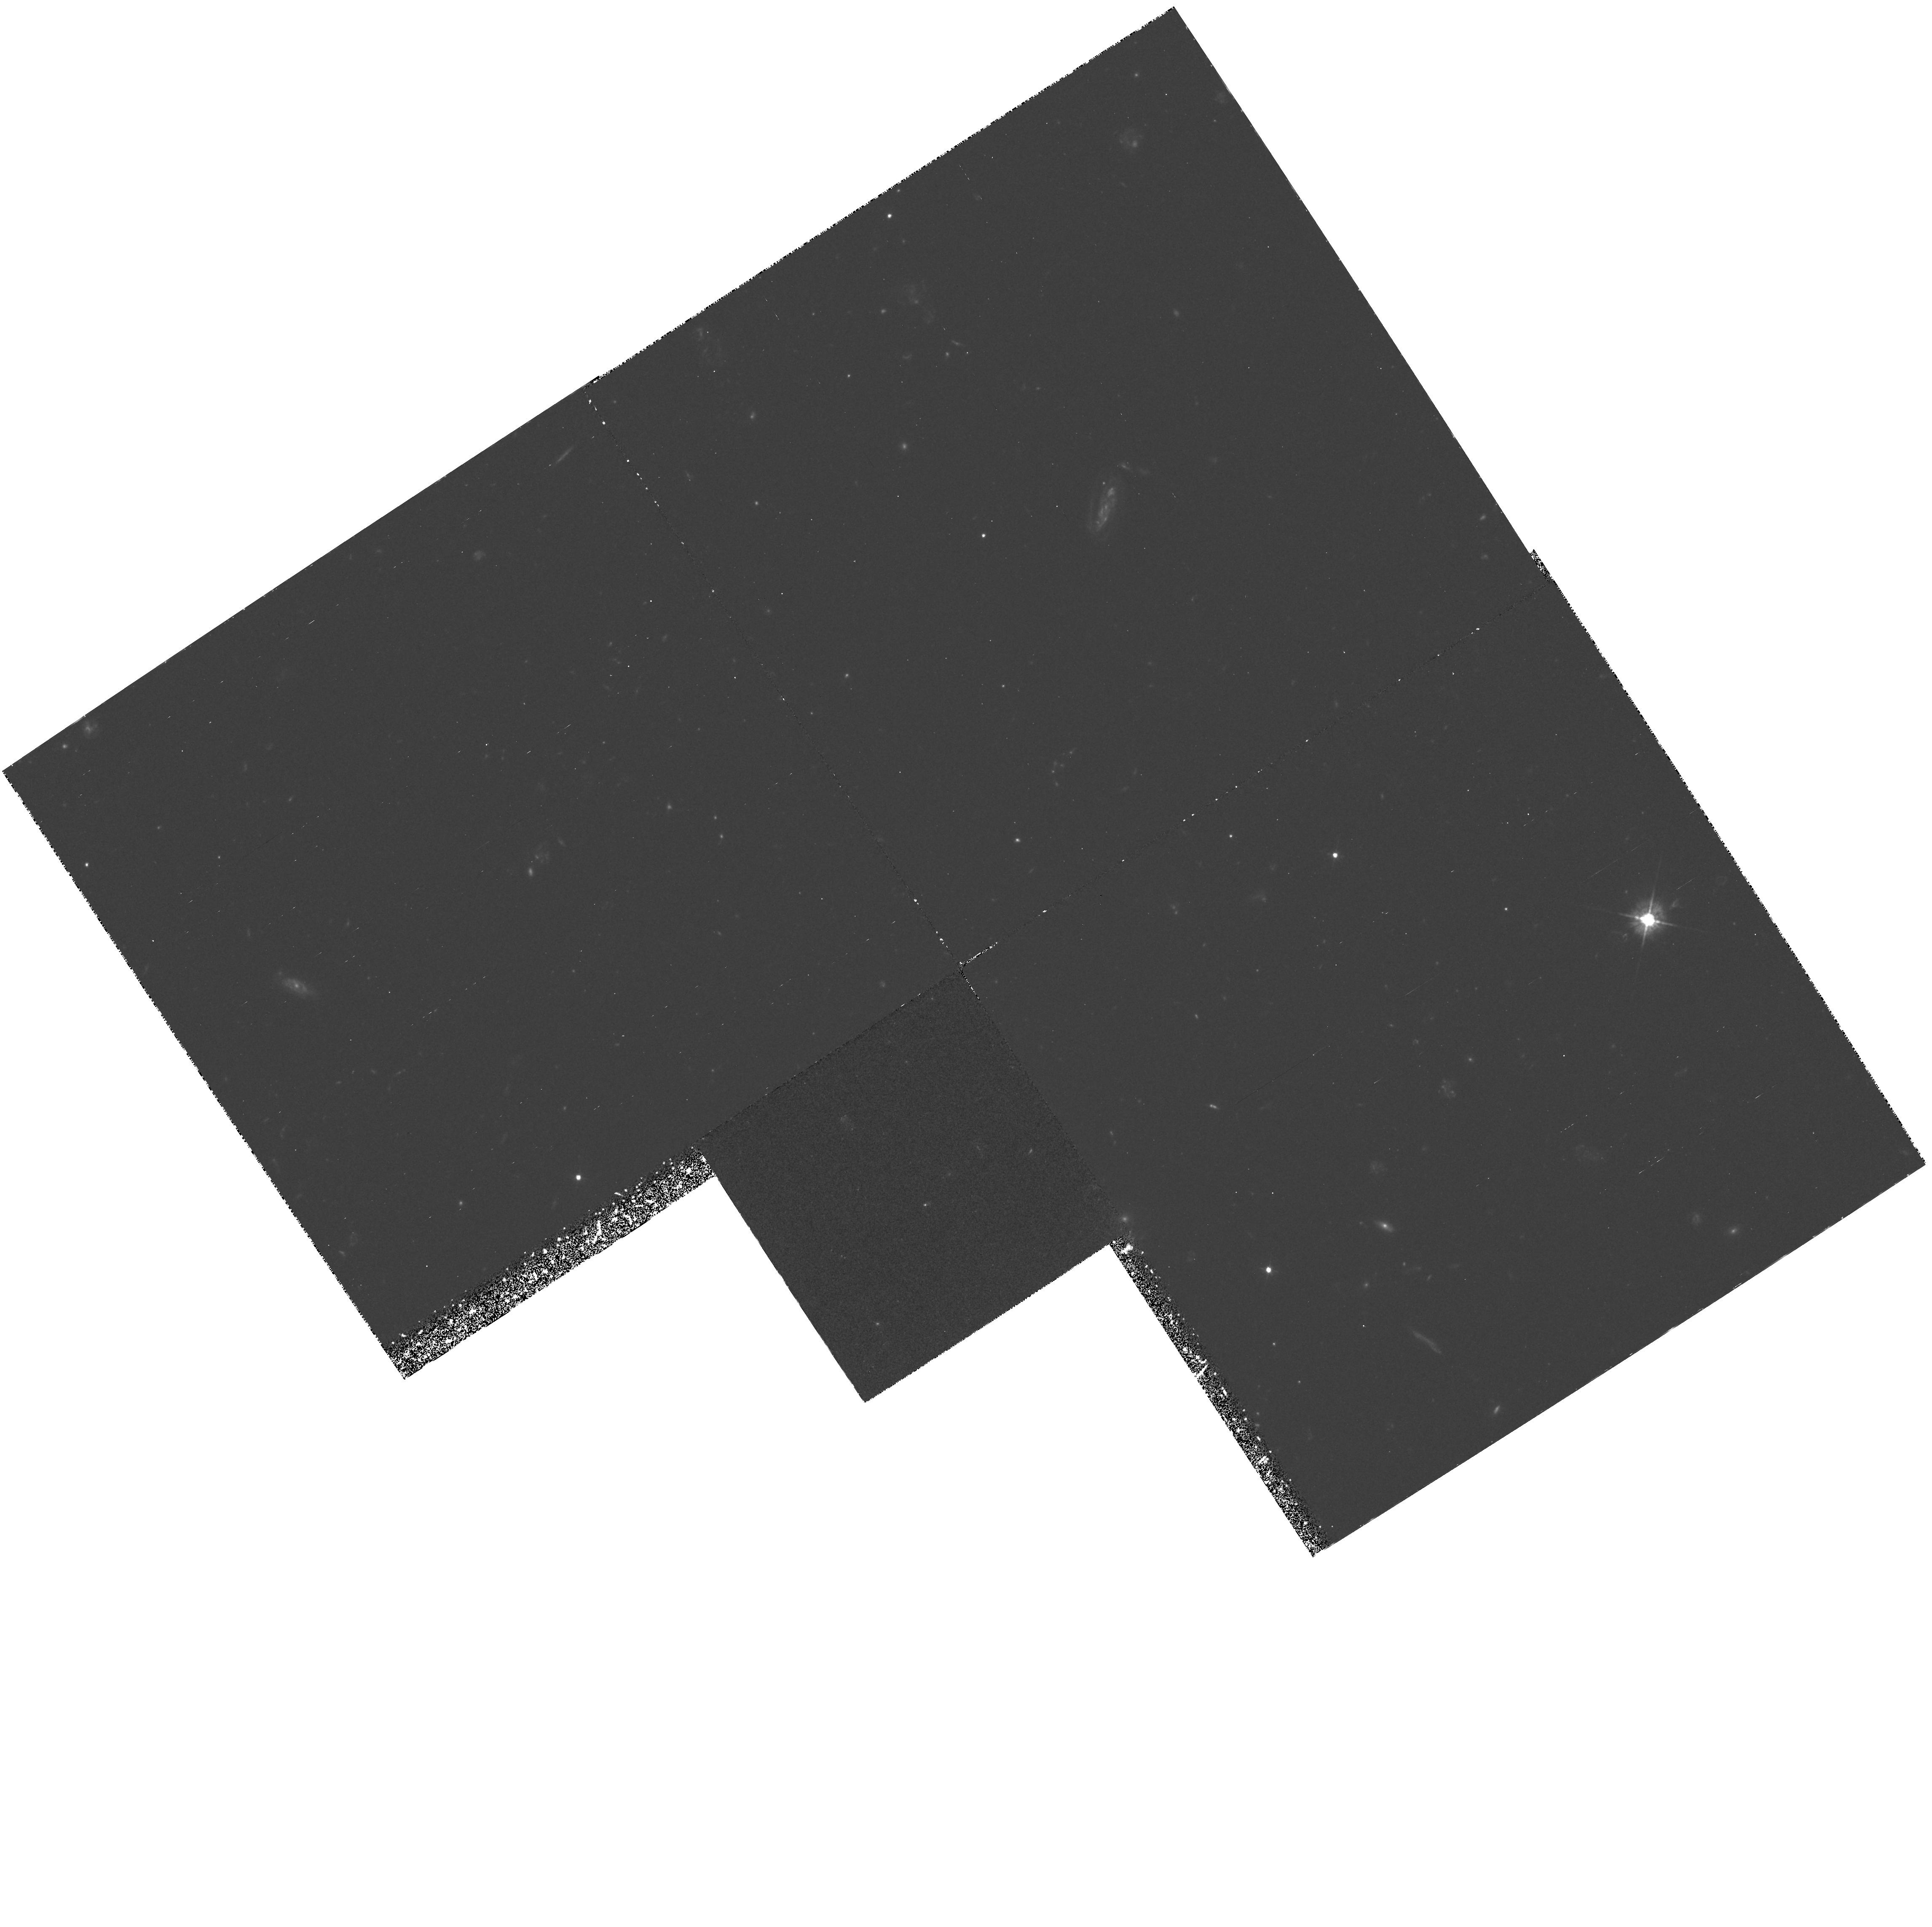
Target: 53W002. Instrument: WFPC2/PC. Filter: F450W. Exposure: 4 h. Observation ID: hst_5985_04_wfpc2_pc_f450w_u2oj04

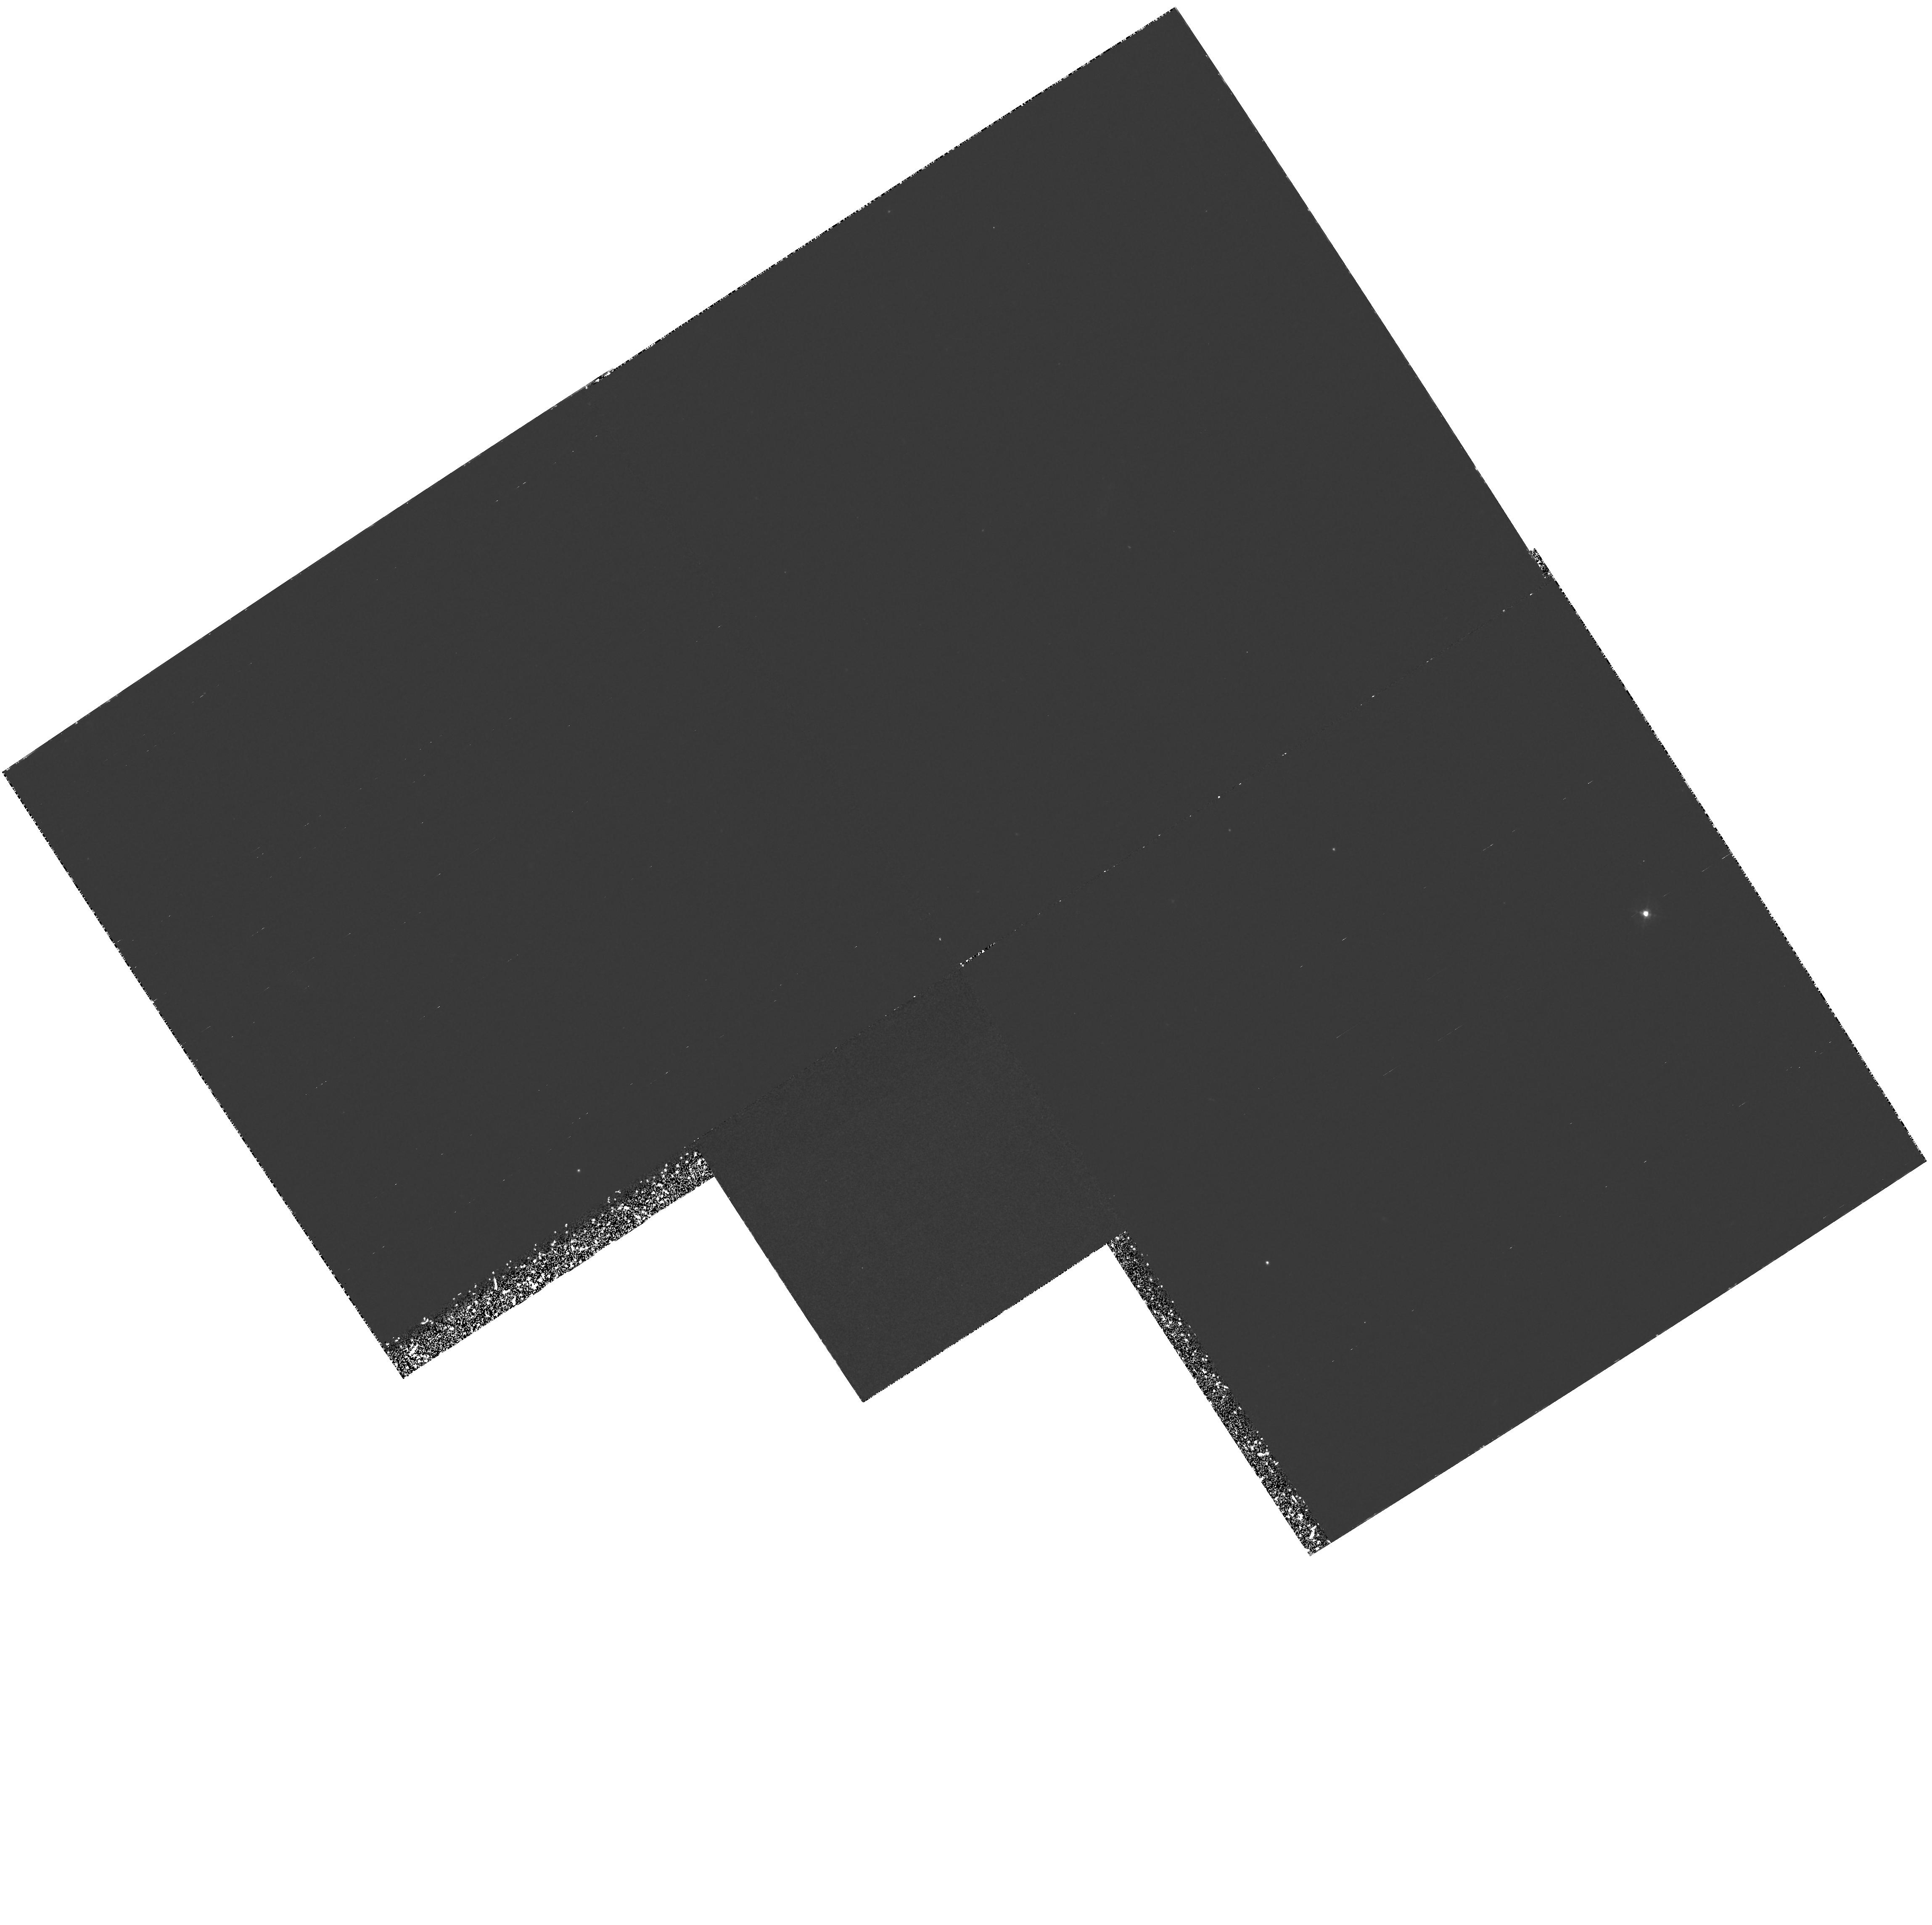
Target: 53W002. Instrument: WFPC2/PC. Filter: F410M. Exposure: 6 h. Observation ID: hst_5985_05_wfpc2_pc_f410m_u2oj05

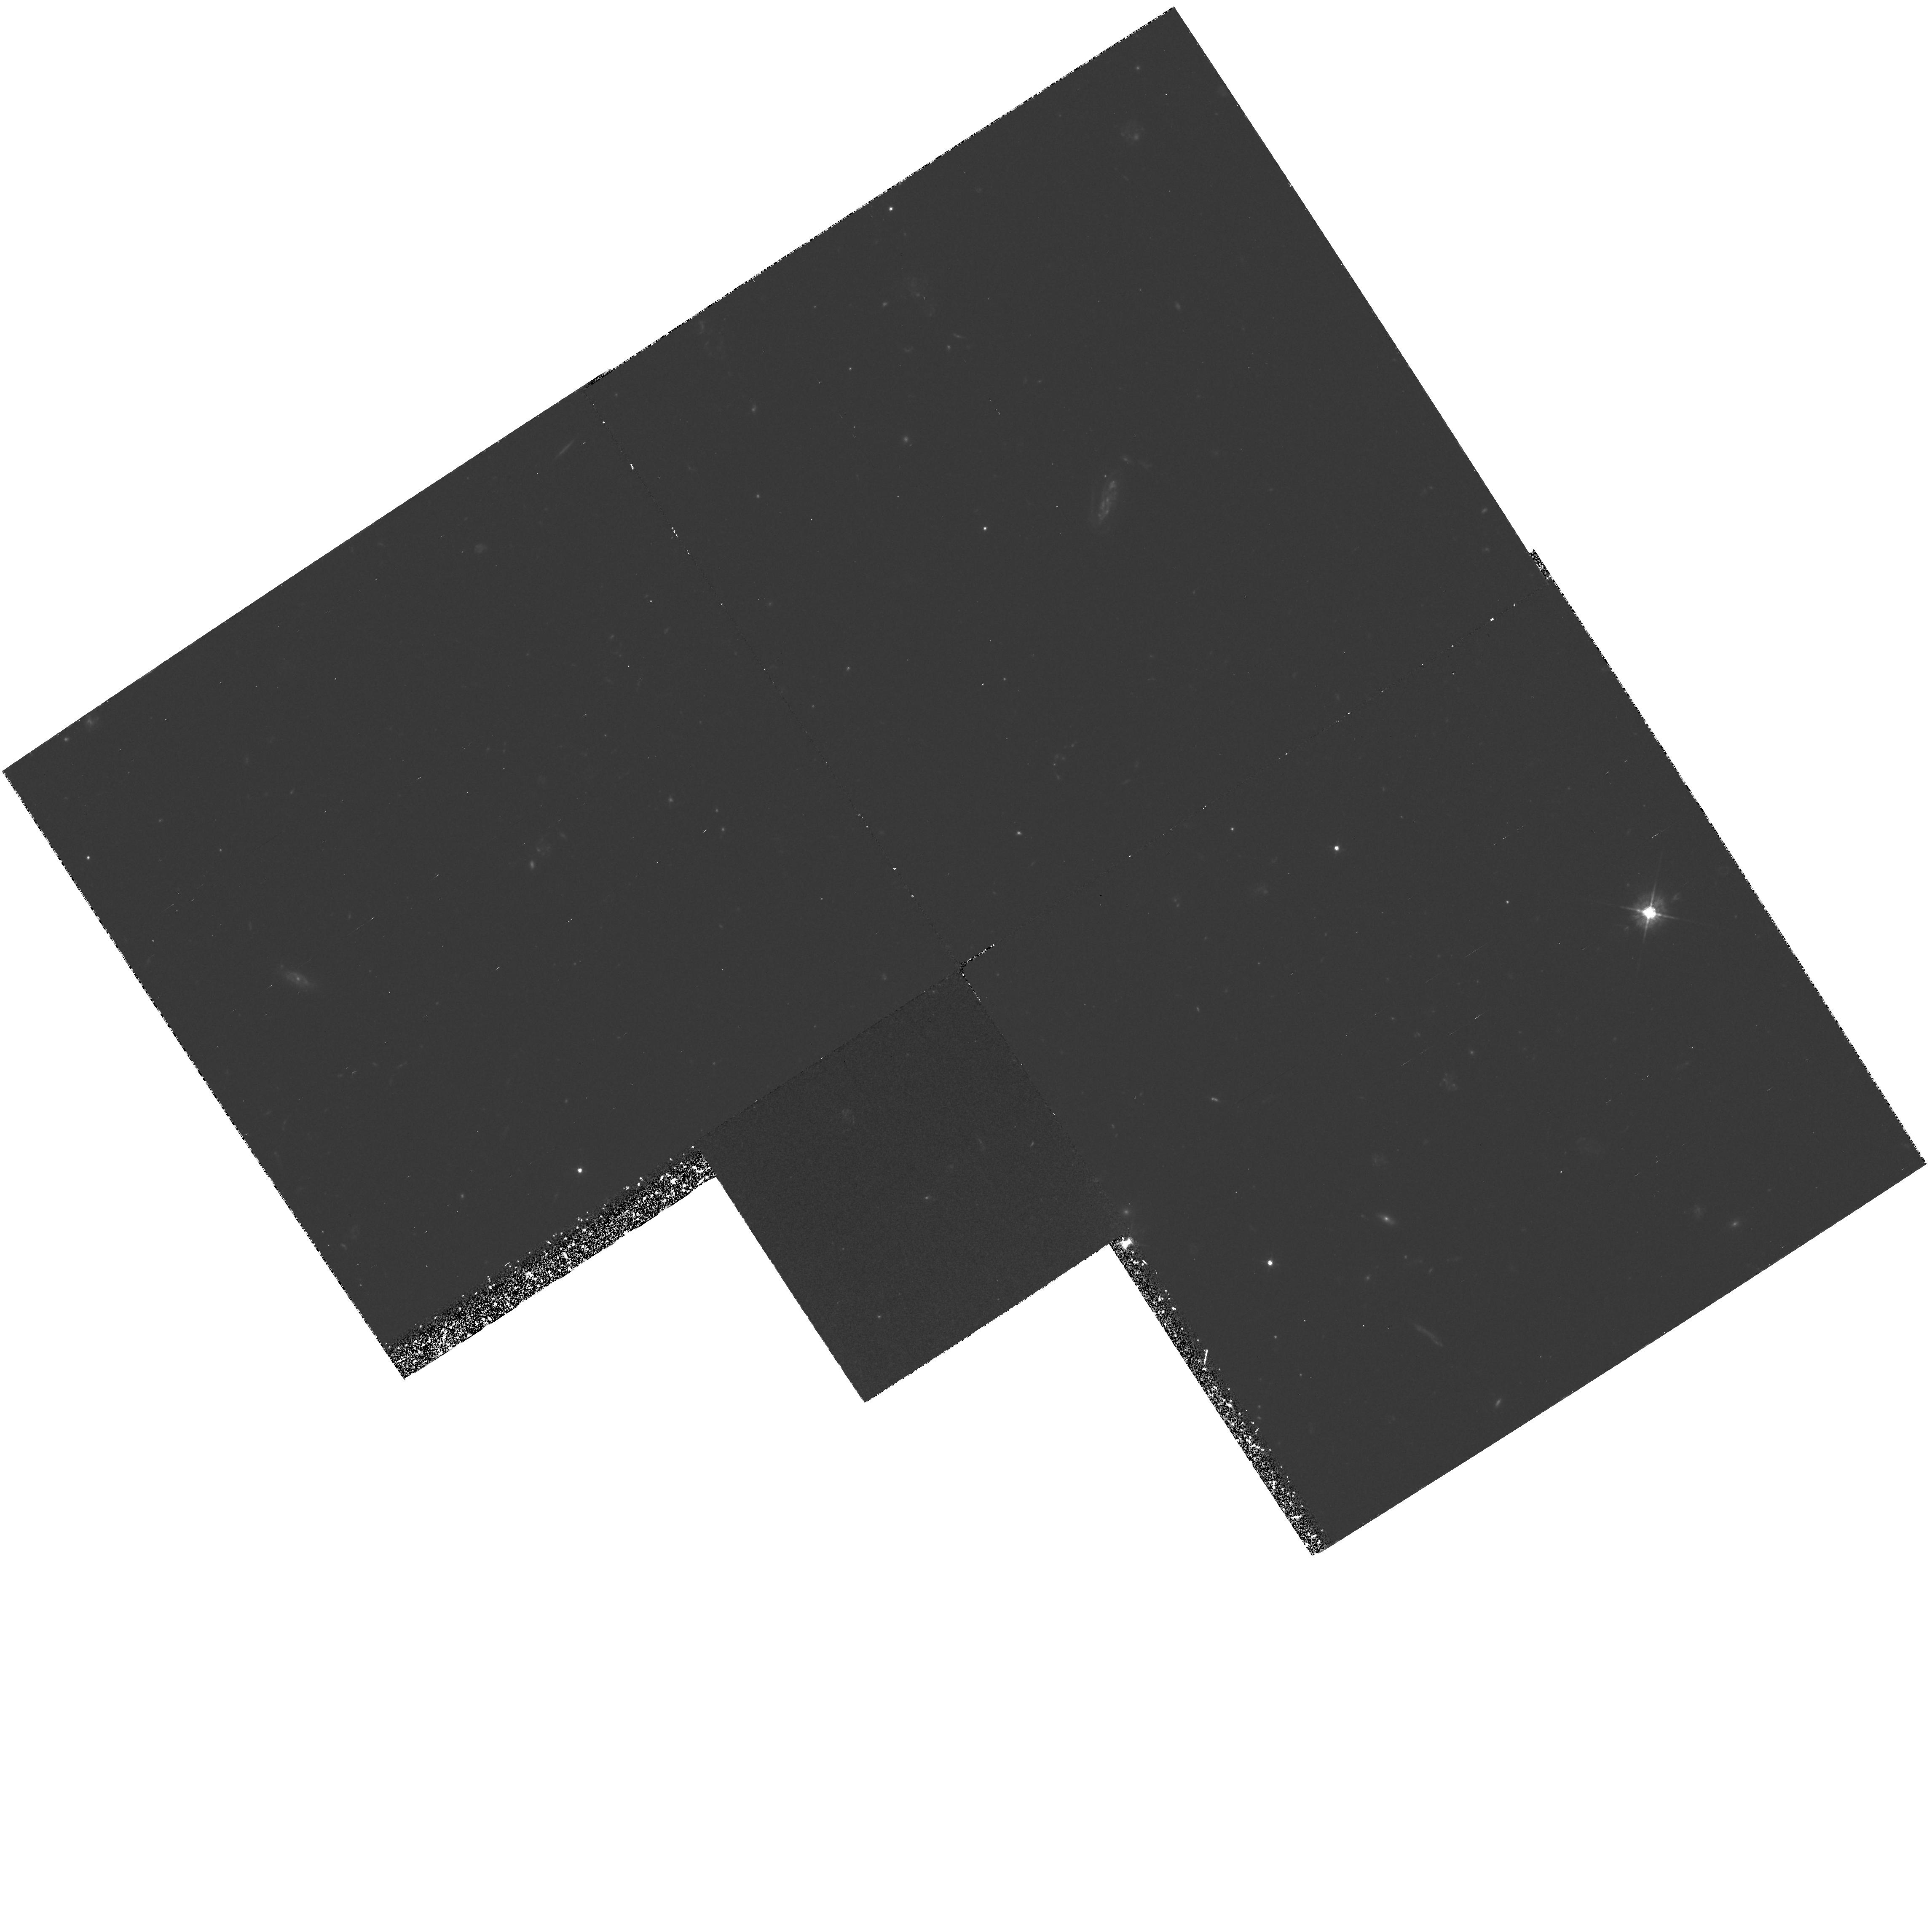
Target: 53W002. Instrument: WFPC2/PC. Filter: F450W. Exposure: 4 h. Observation ID: hst_5985_01_wfpc2_pc_f450w_u2oj01

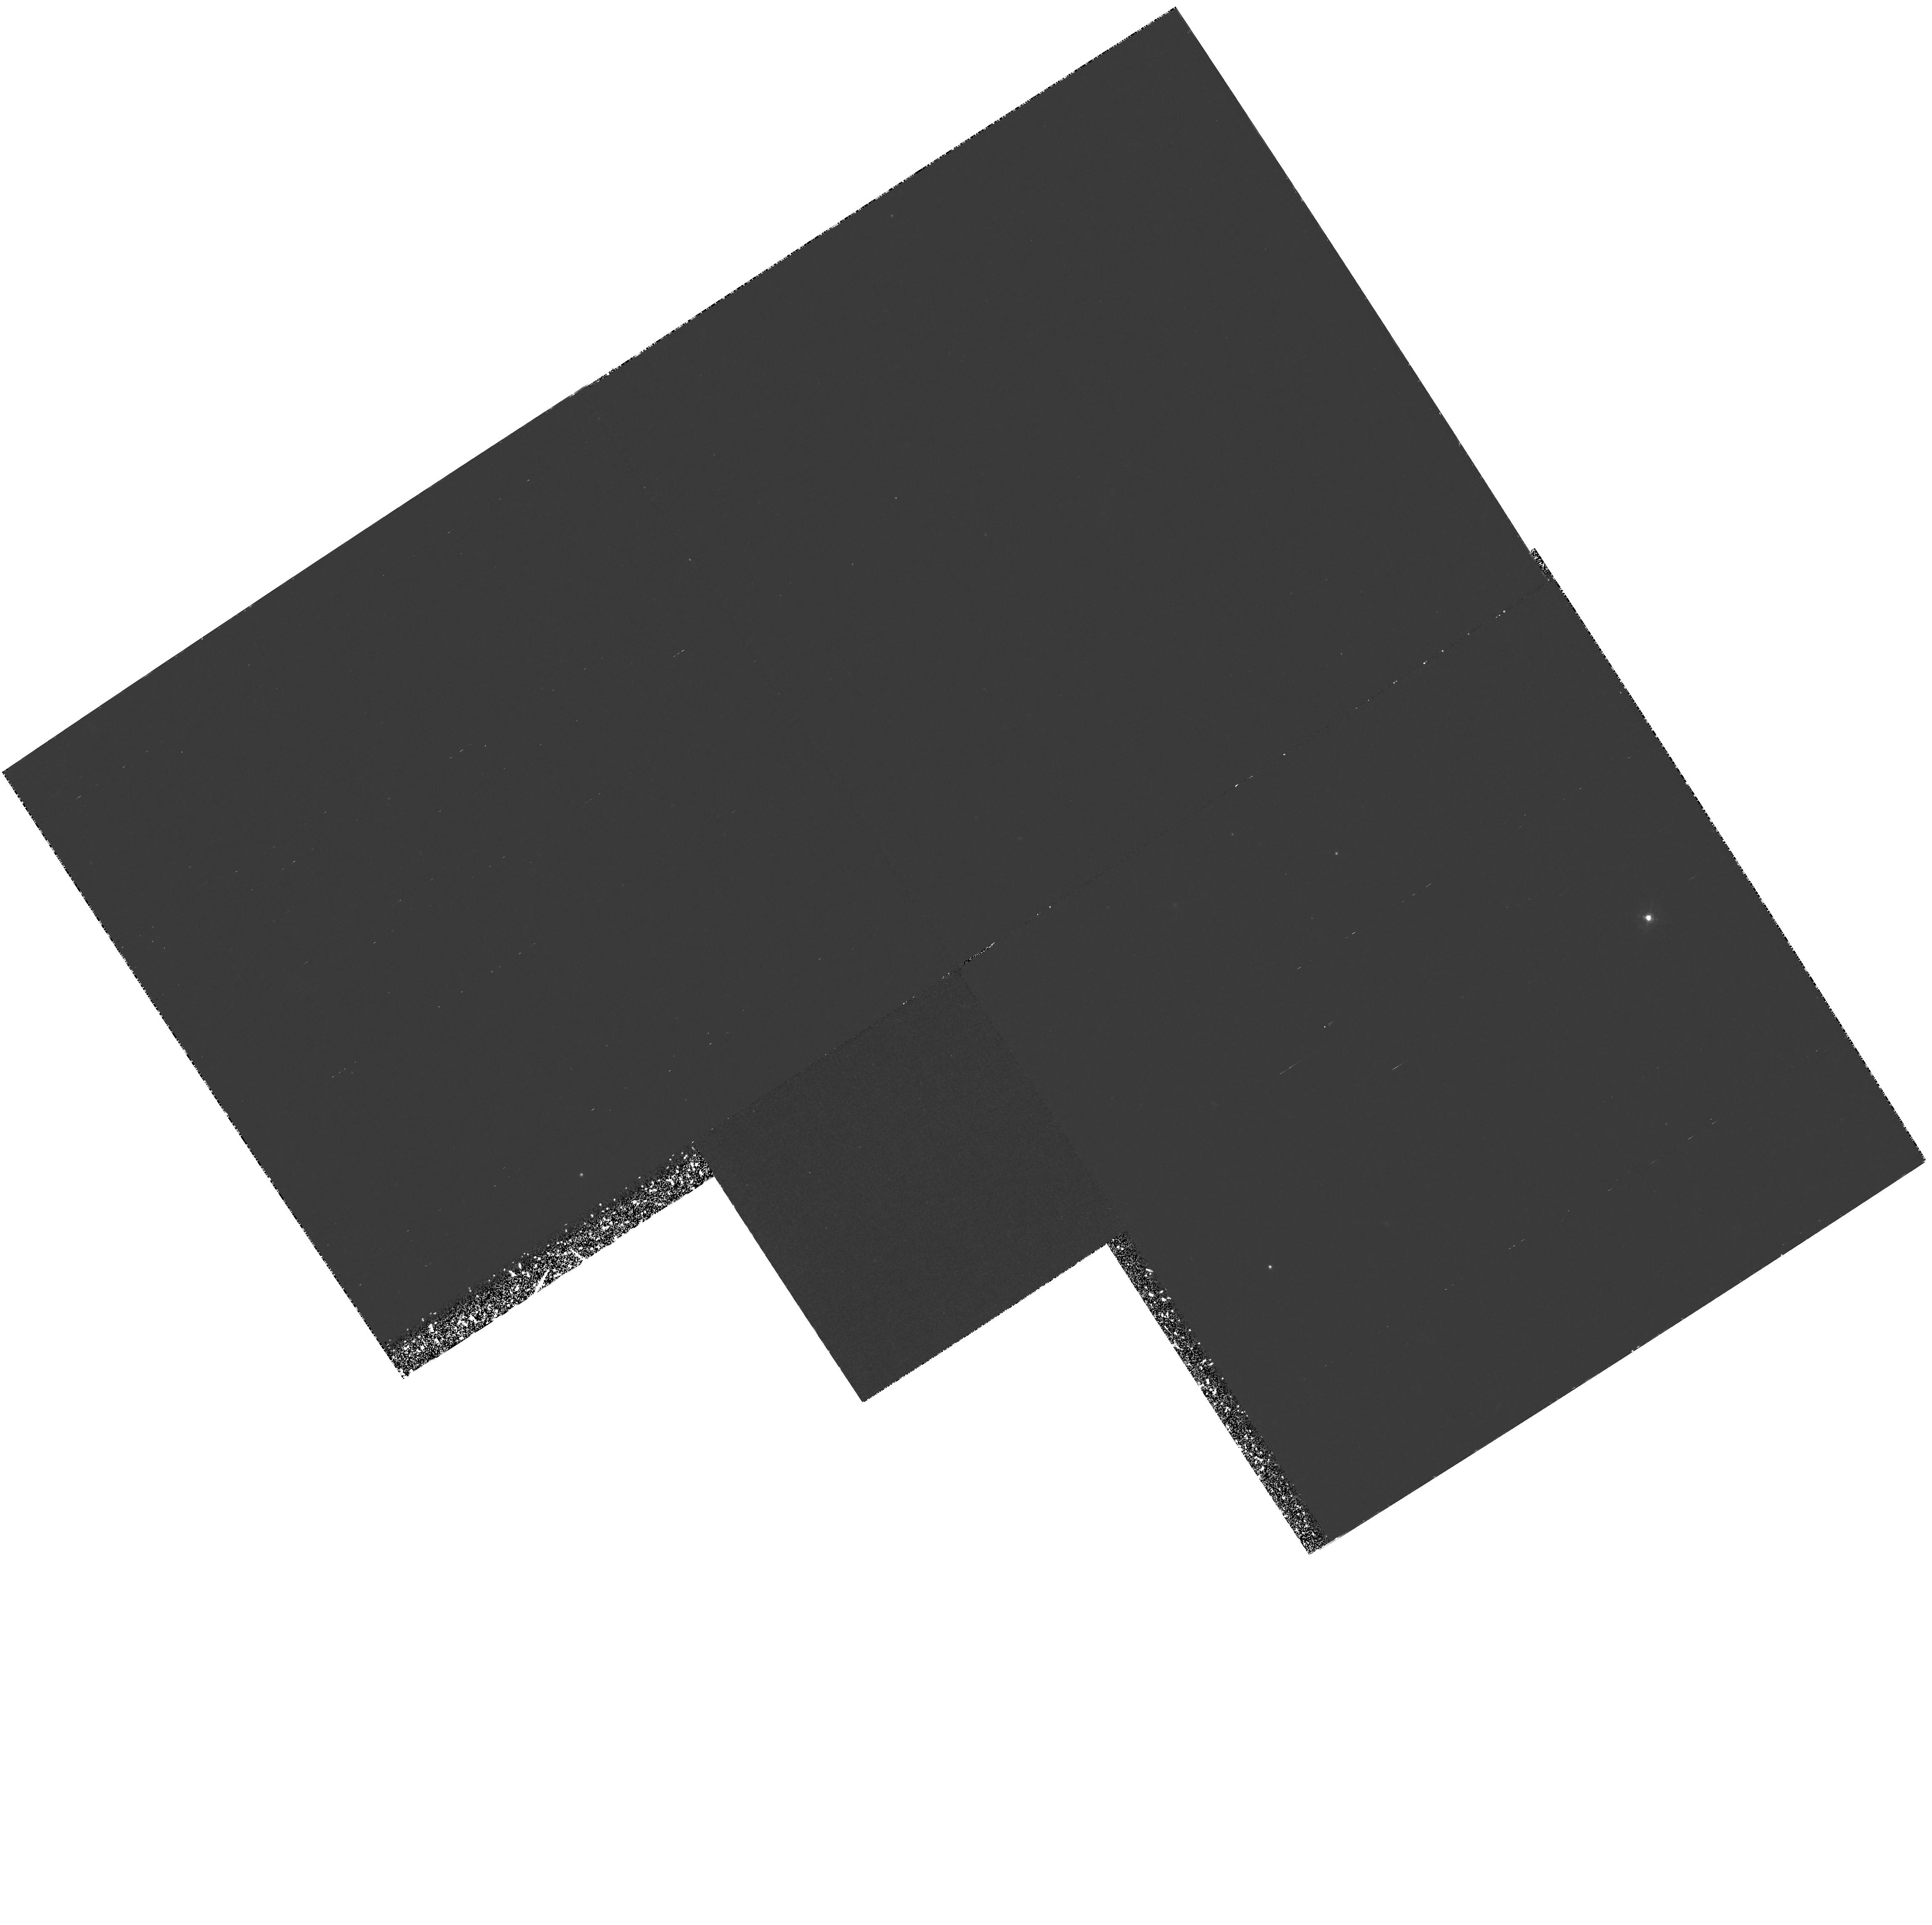
Target: 53W002. Instrument: WFPC2/PC. Filter: F410M. Exposure: 5.2 h. Observation ID: hst_5985_06_wfpc2_pc_f410m_u2oj06

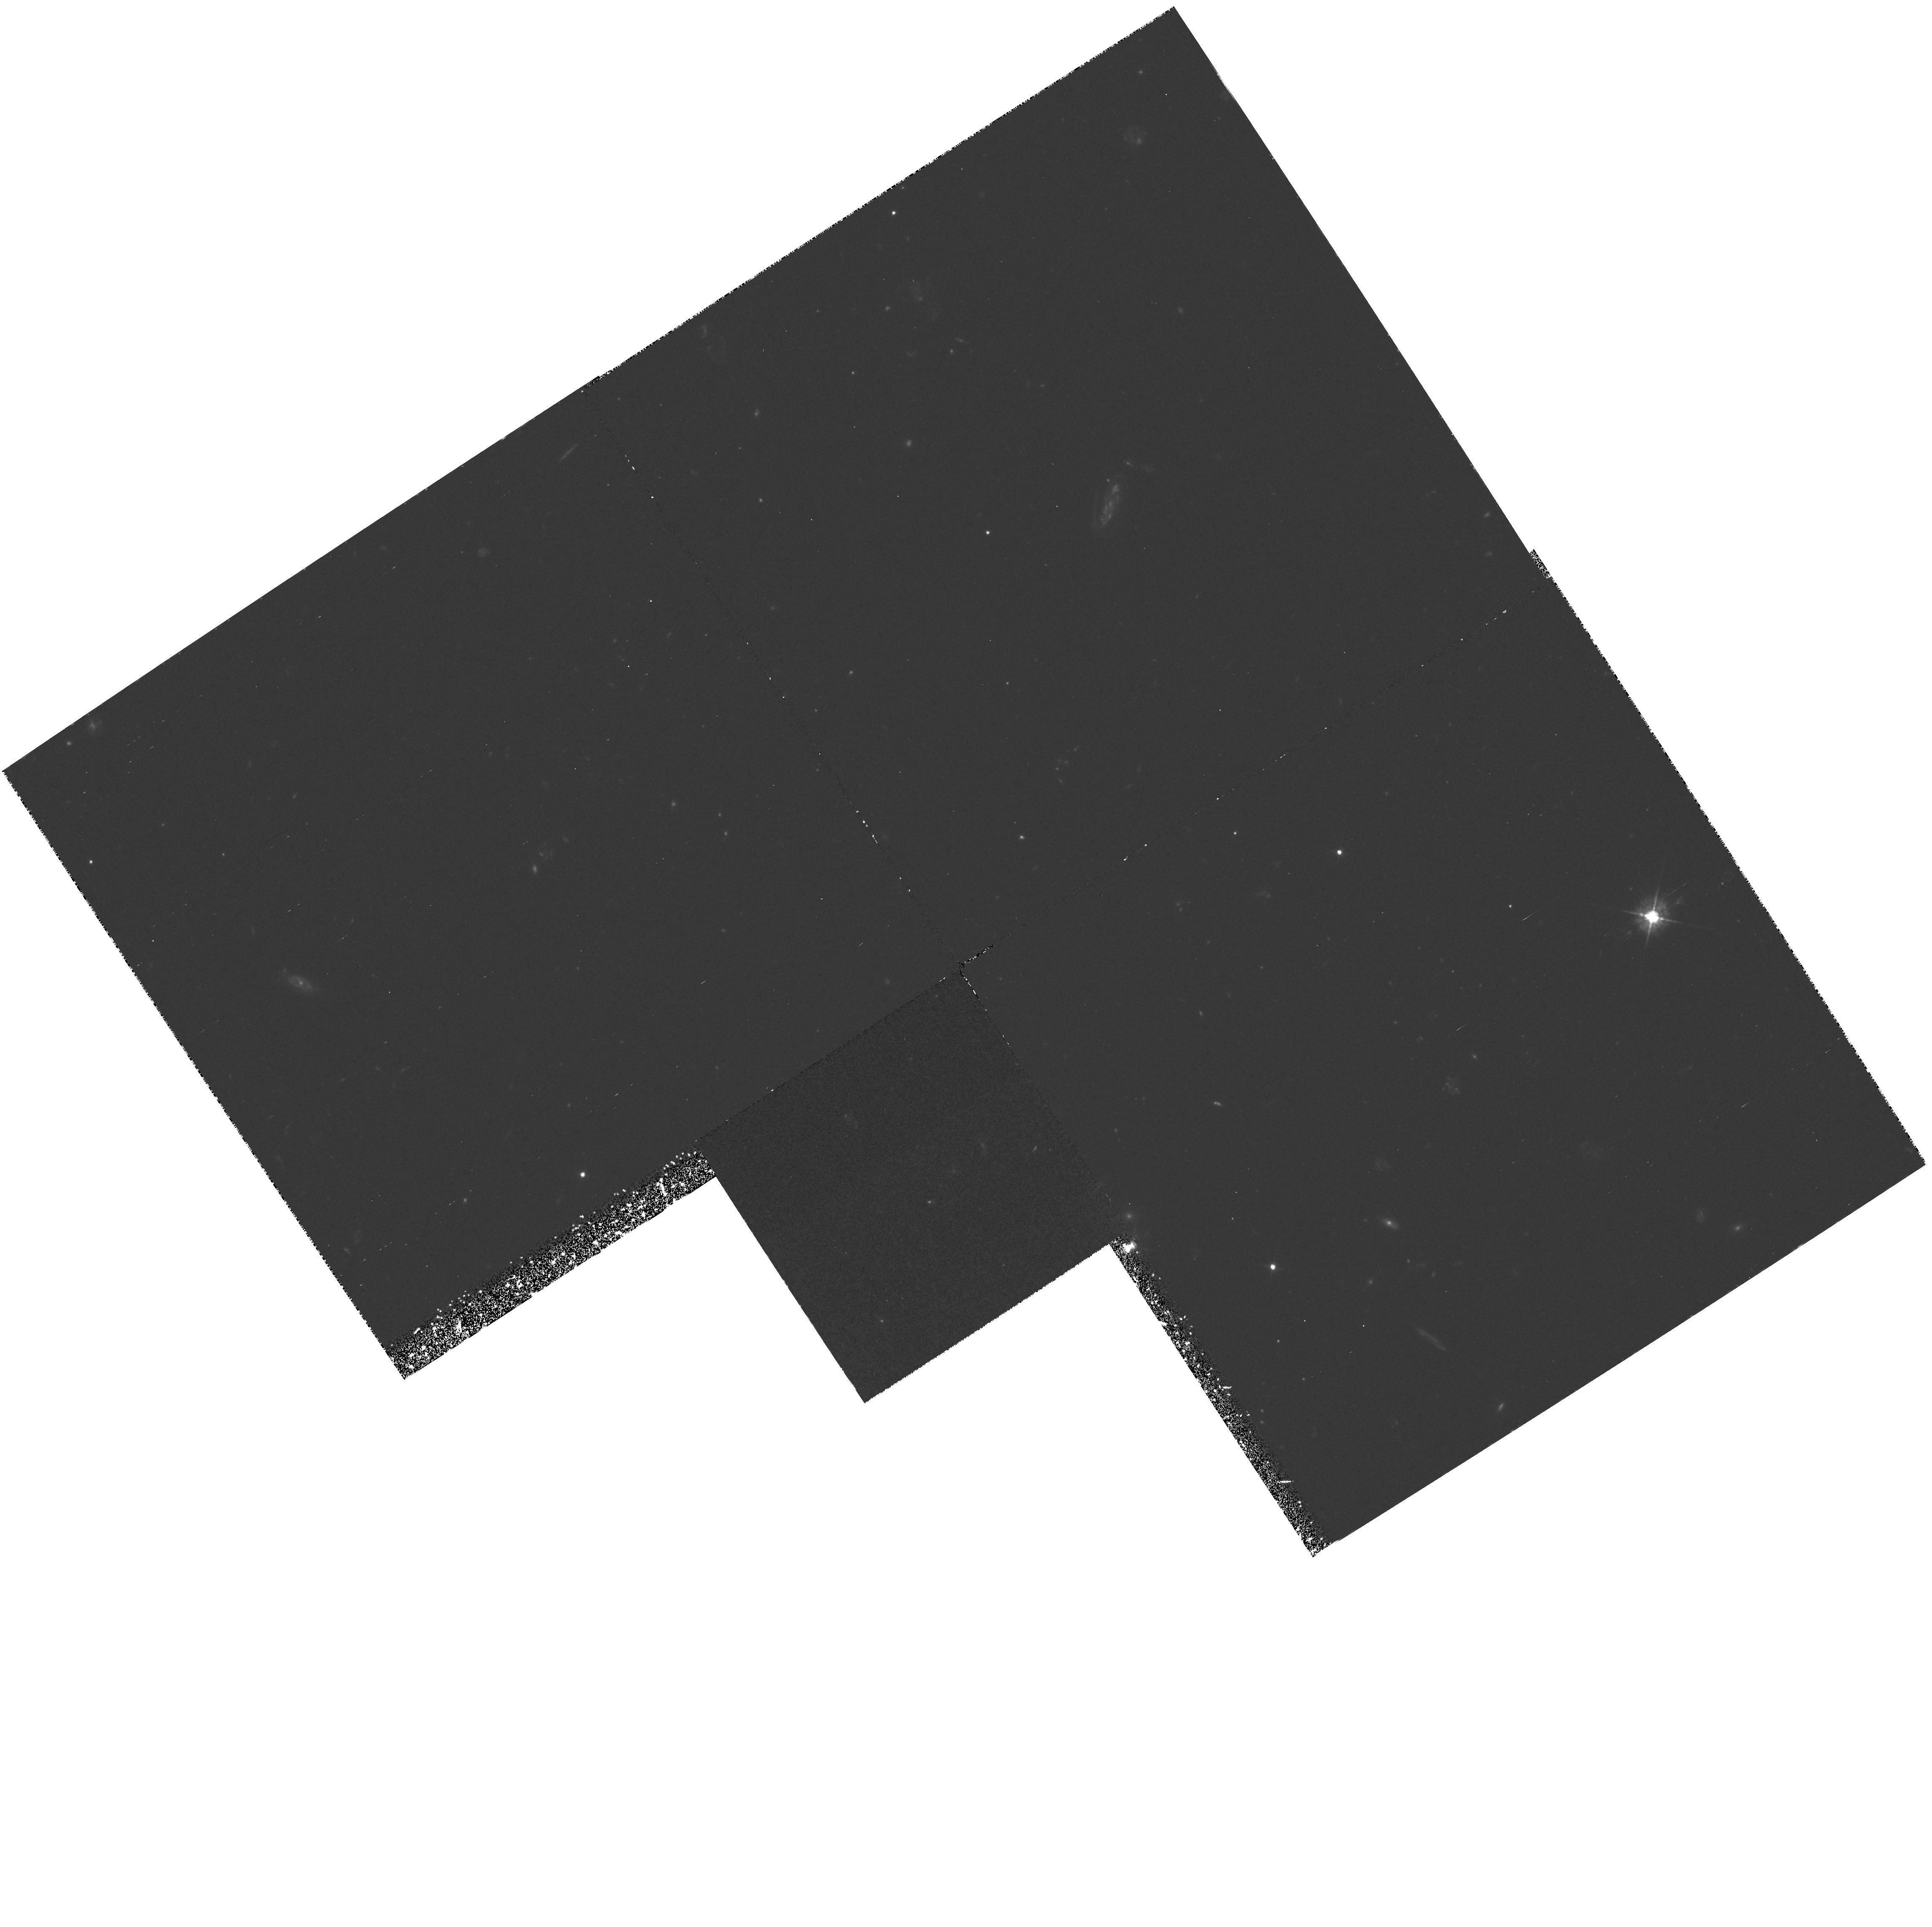
Target: 53W002. Instrument: WFPC2/PC. Filter: F450W. Exposure: 4 h. Observation ID: hst_5985_03_wfpc2_pc_f450w_u2oj03

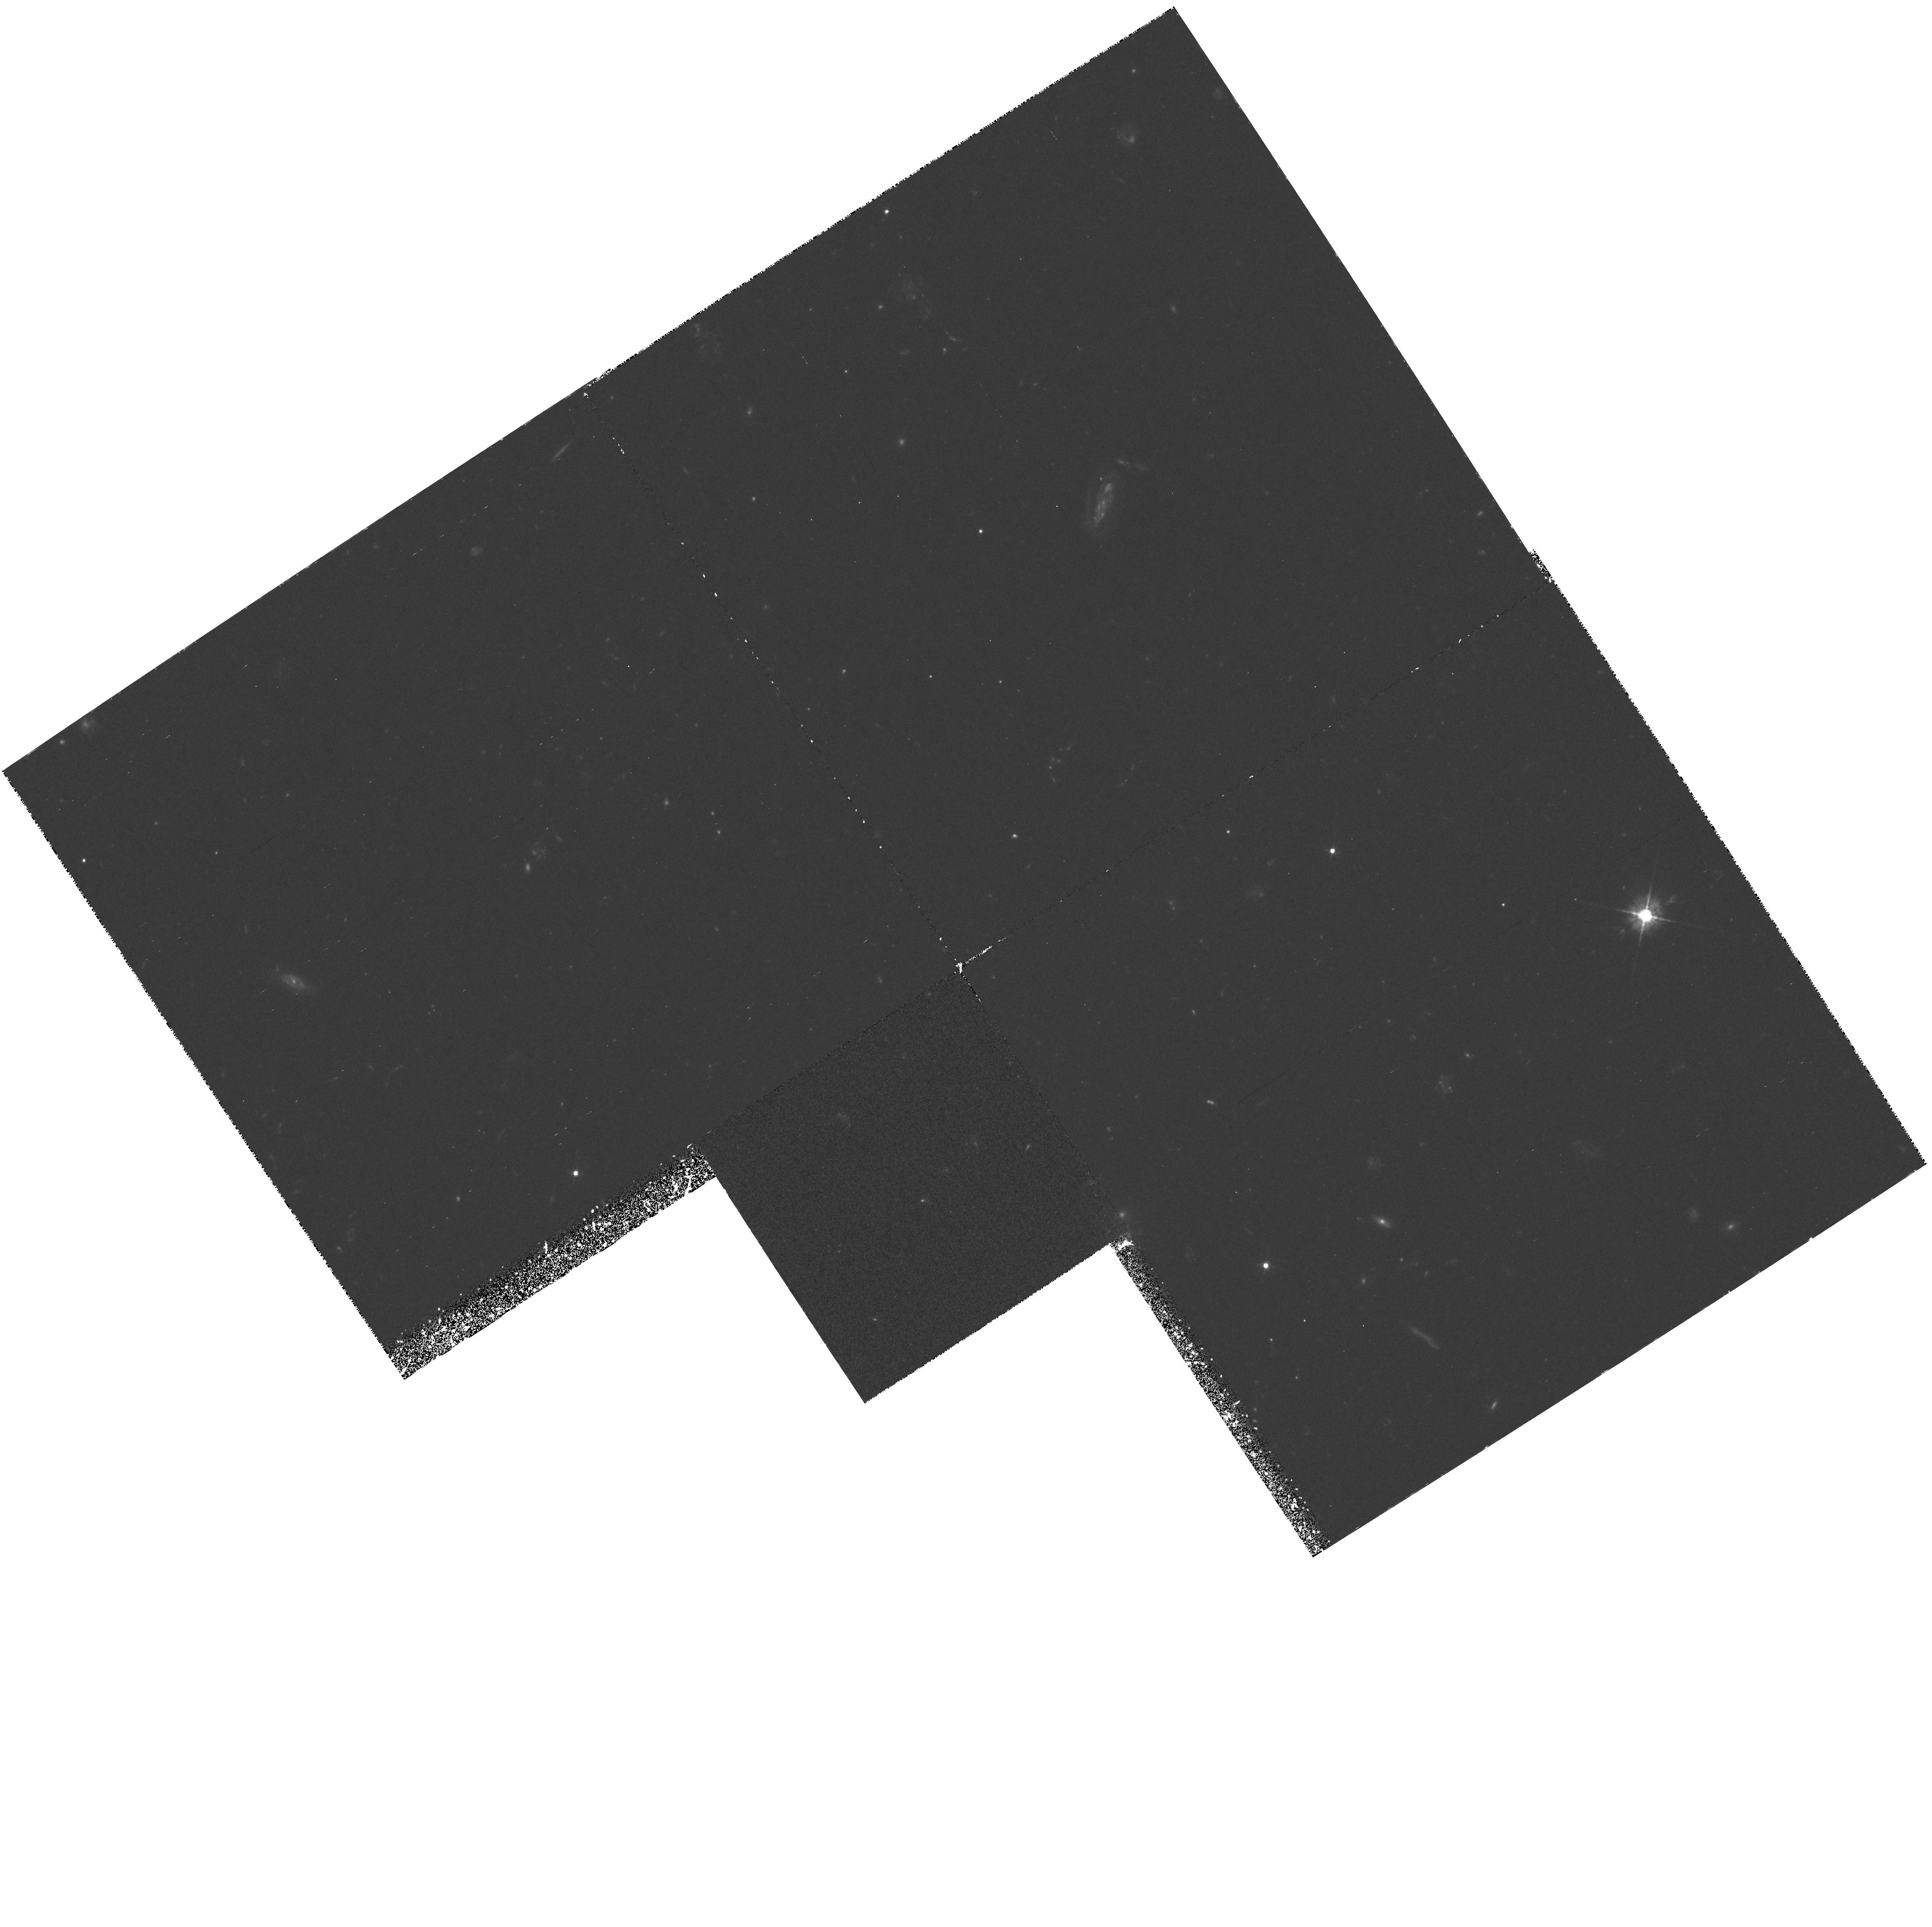
Target: 53W002. Instrument: WFPC2/PC. Filter: F450W. Exposure: 4 h. Observation ID: hst_5985_02_wfpc2_pc_f450w_u2oj02

WFPC2 B-BAND + LY-ALPHA IMAGING OF A CLUSTER OF YOUNG GALAXIES AT Z=2.40 (PI: Windhorst, Rogier A.)

We request 39 orbits (28 hr) with WFPC2 to obtain B- (F450W) and narrow-band redshifted Ly-Alpha imaging of a cluster of galaxies at z=2.40 recently discovered in deep WFPC2 V & I images. These contain two compact HST galaxies with spectroscopic z's=2.40, several candidates with excess light at 4120Angstrom in ground-based Ly-alpha-images, and several compact HST galaxies with blue continua and the UBVRIgriJHK colors of galaxies with z\cge 2. The WFPC2 F410M-filter has exactly the right <Lambda> and DeltaLambda to image their Ly- alpha at z=2.40. The 10hr B-image will nearly match the existing V+I images in depth for blue galaxies, and be used to: (a) subtract the restframe UV-continuum to obtain a Ly- alpha-image at 0"pt 1 resolution; (b) study restframe UV- morphology and BVI color gradients to constrain stellar populations and dust at z=2.40; (c) do (b) for all foreground galaxies with z 1. The 18-hr Ly-alpha-image will be combined with deep ground-based Ly-alpha images to provide good S/N at 0.1---1.0" resolution, so that we can: (1) locate all Ly- Alpha emitting objects at z=2.40 within 3', determine their Ly - alpha fluxes and SFR; (2) study the sub-kpc starburst morphology of young star-forming galaxies at z=2.40, and locate their star-formation regions; (3) combined with CO- detections, determine the gas-to-stellar mass conversion rate and the efficiency of galaxy formation at z=2.40;